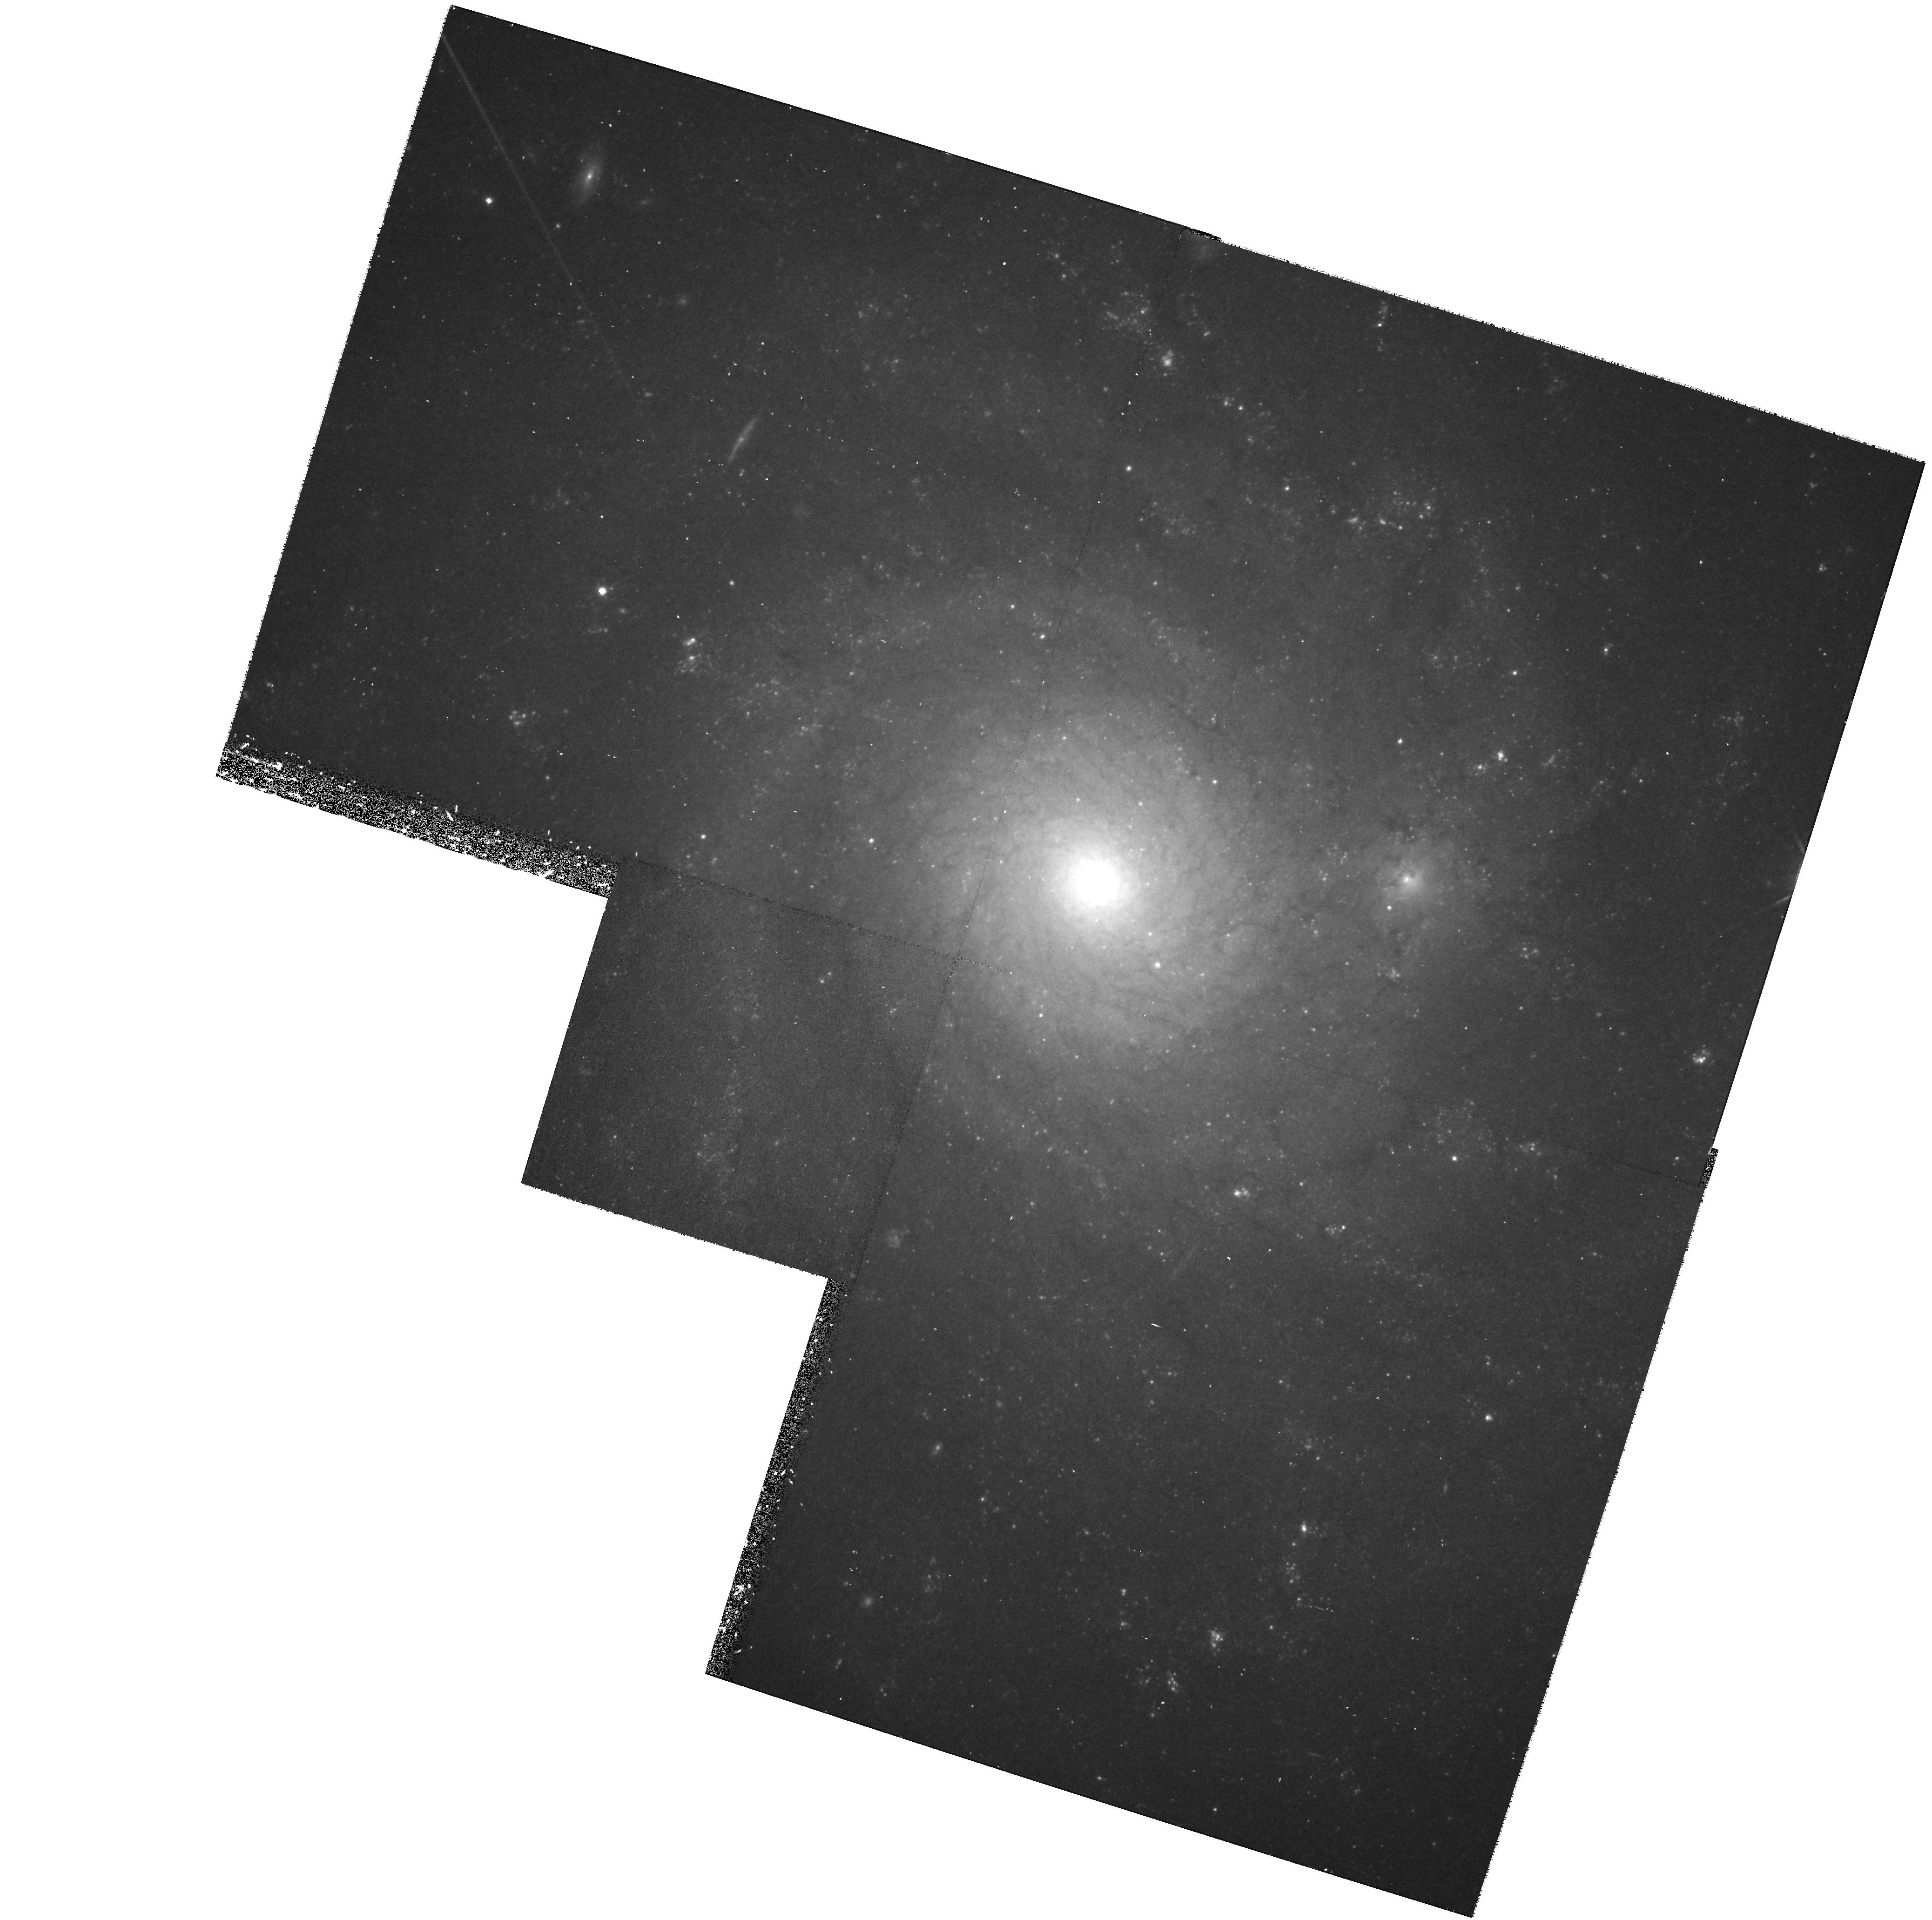
Target: NGC4571
Instrument: WFPC2/PC
Filter: F814W
Exposure: 40 min
Observation ID: hst_6833_07_wfpc2_pc_f814w_u5gw07

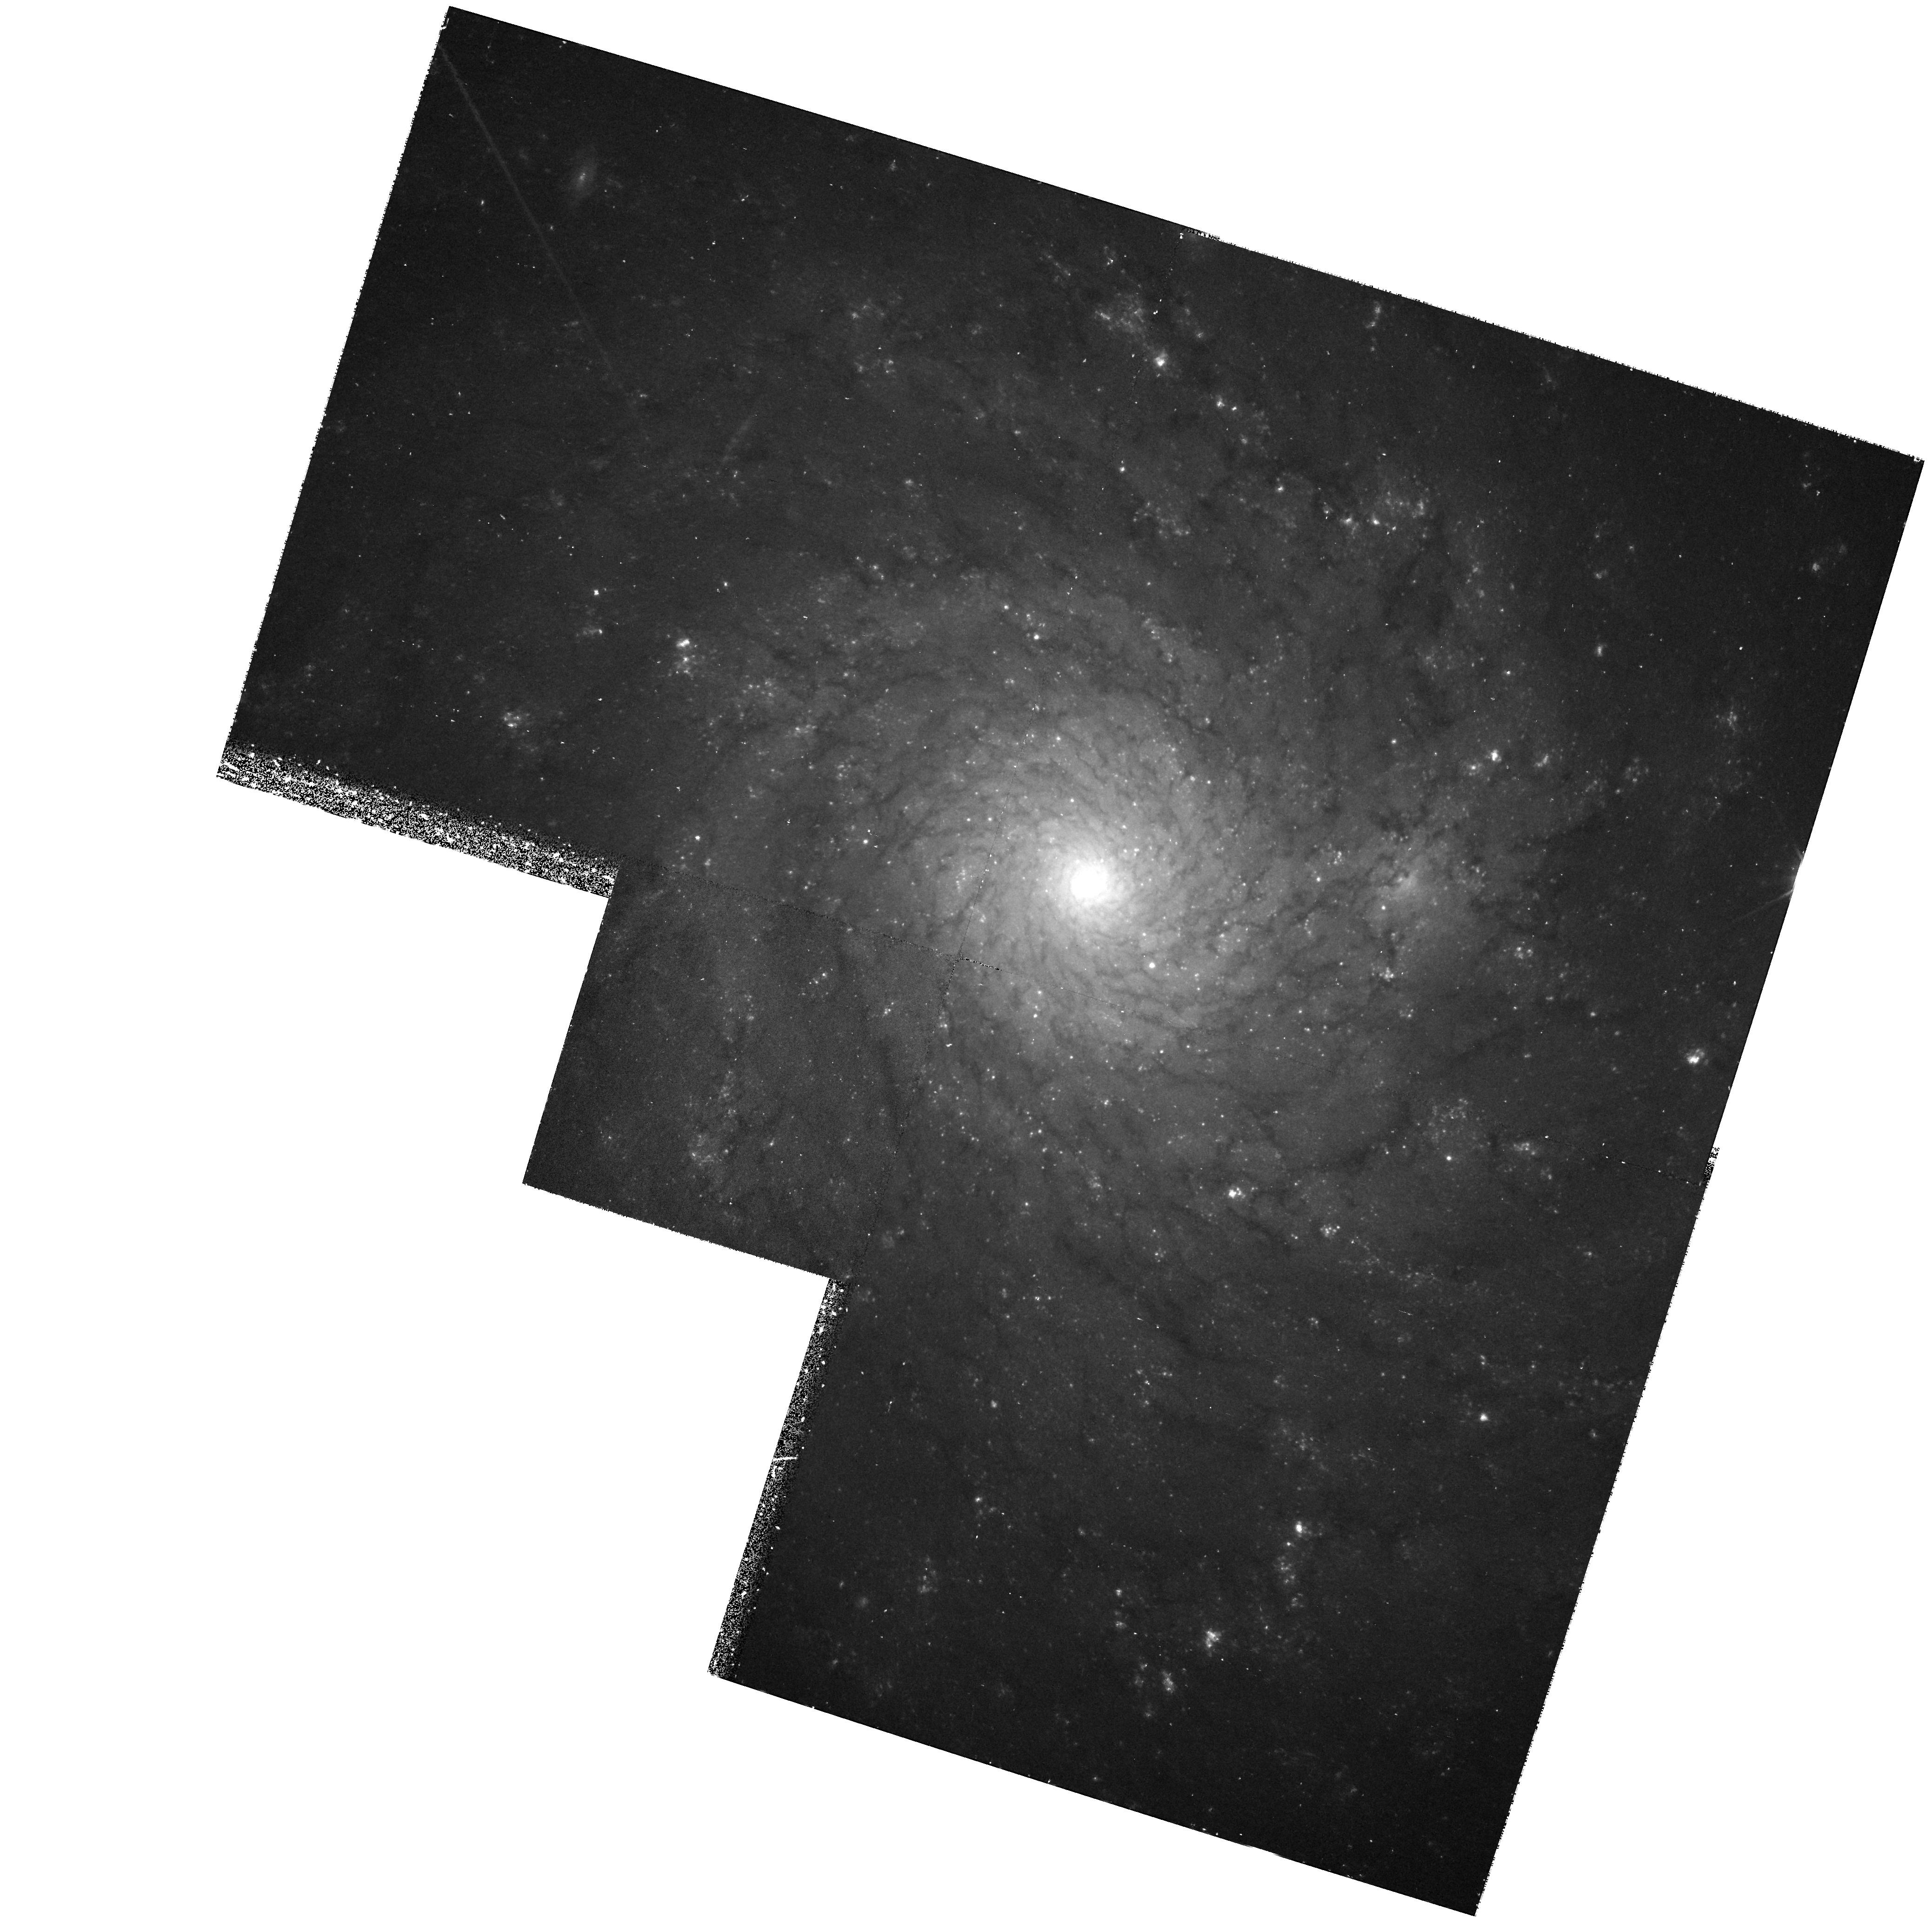
Target: NGC4571
Instrument: WFPC2/PC
Filter: F555W
Exposure: 43 min
Observation ID: hst_6833_02_wfpc2_pc_f555w_u5gw02

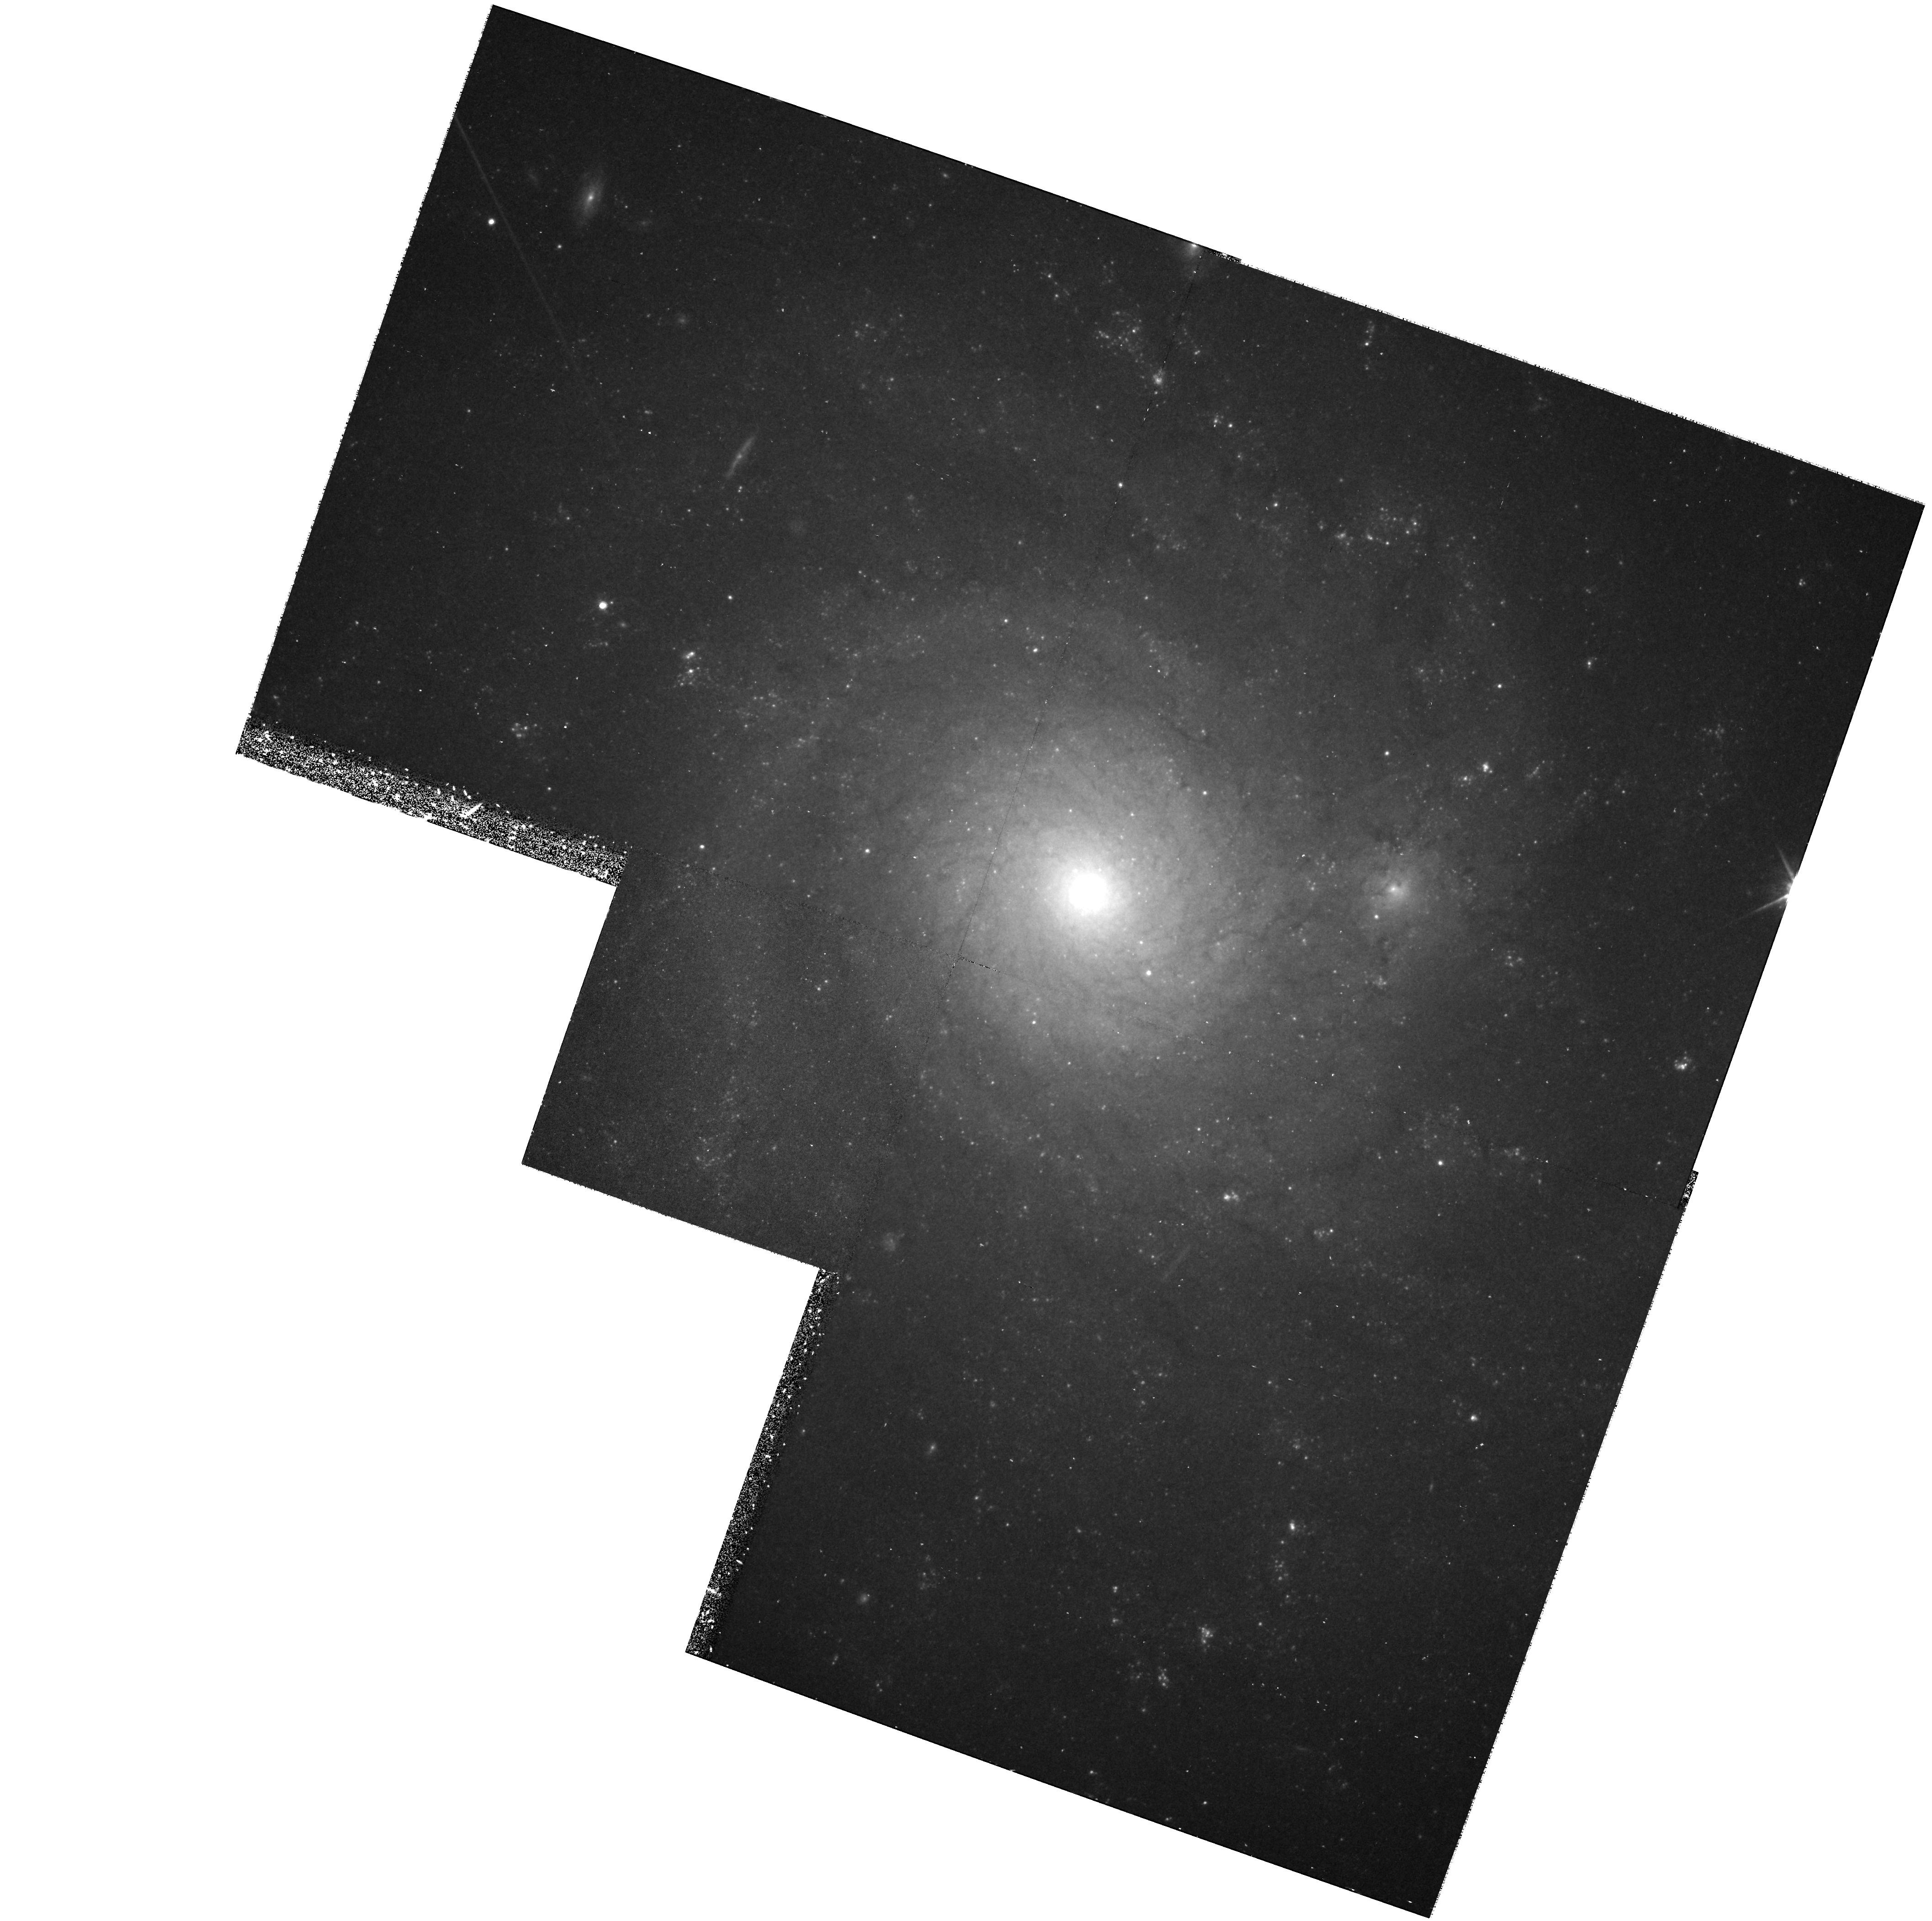
Target: NGC4571
Instrument: WFPC2/PC
Filter: F814W
Exposure: 40 min
Observation ID: hst_6833_03_wfpc2_pc_f814w_u5gw03

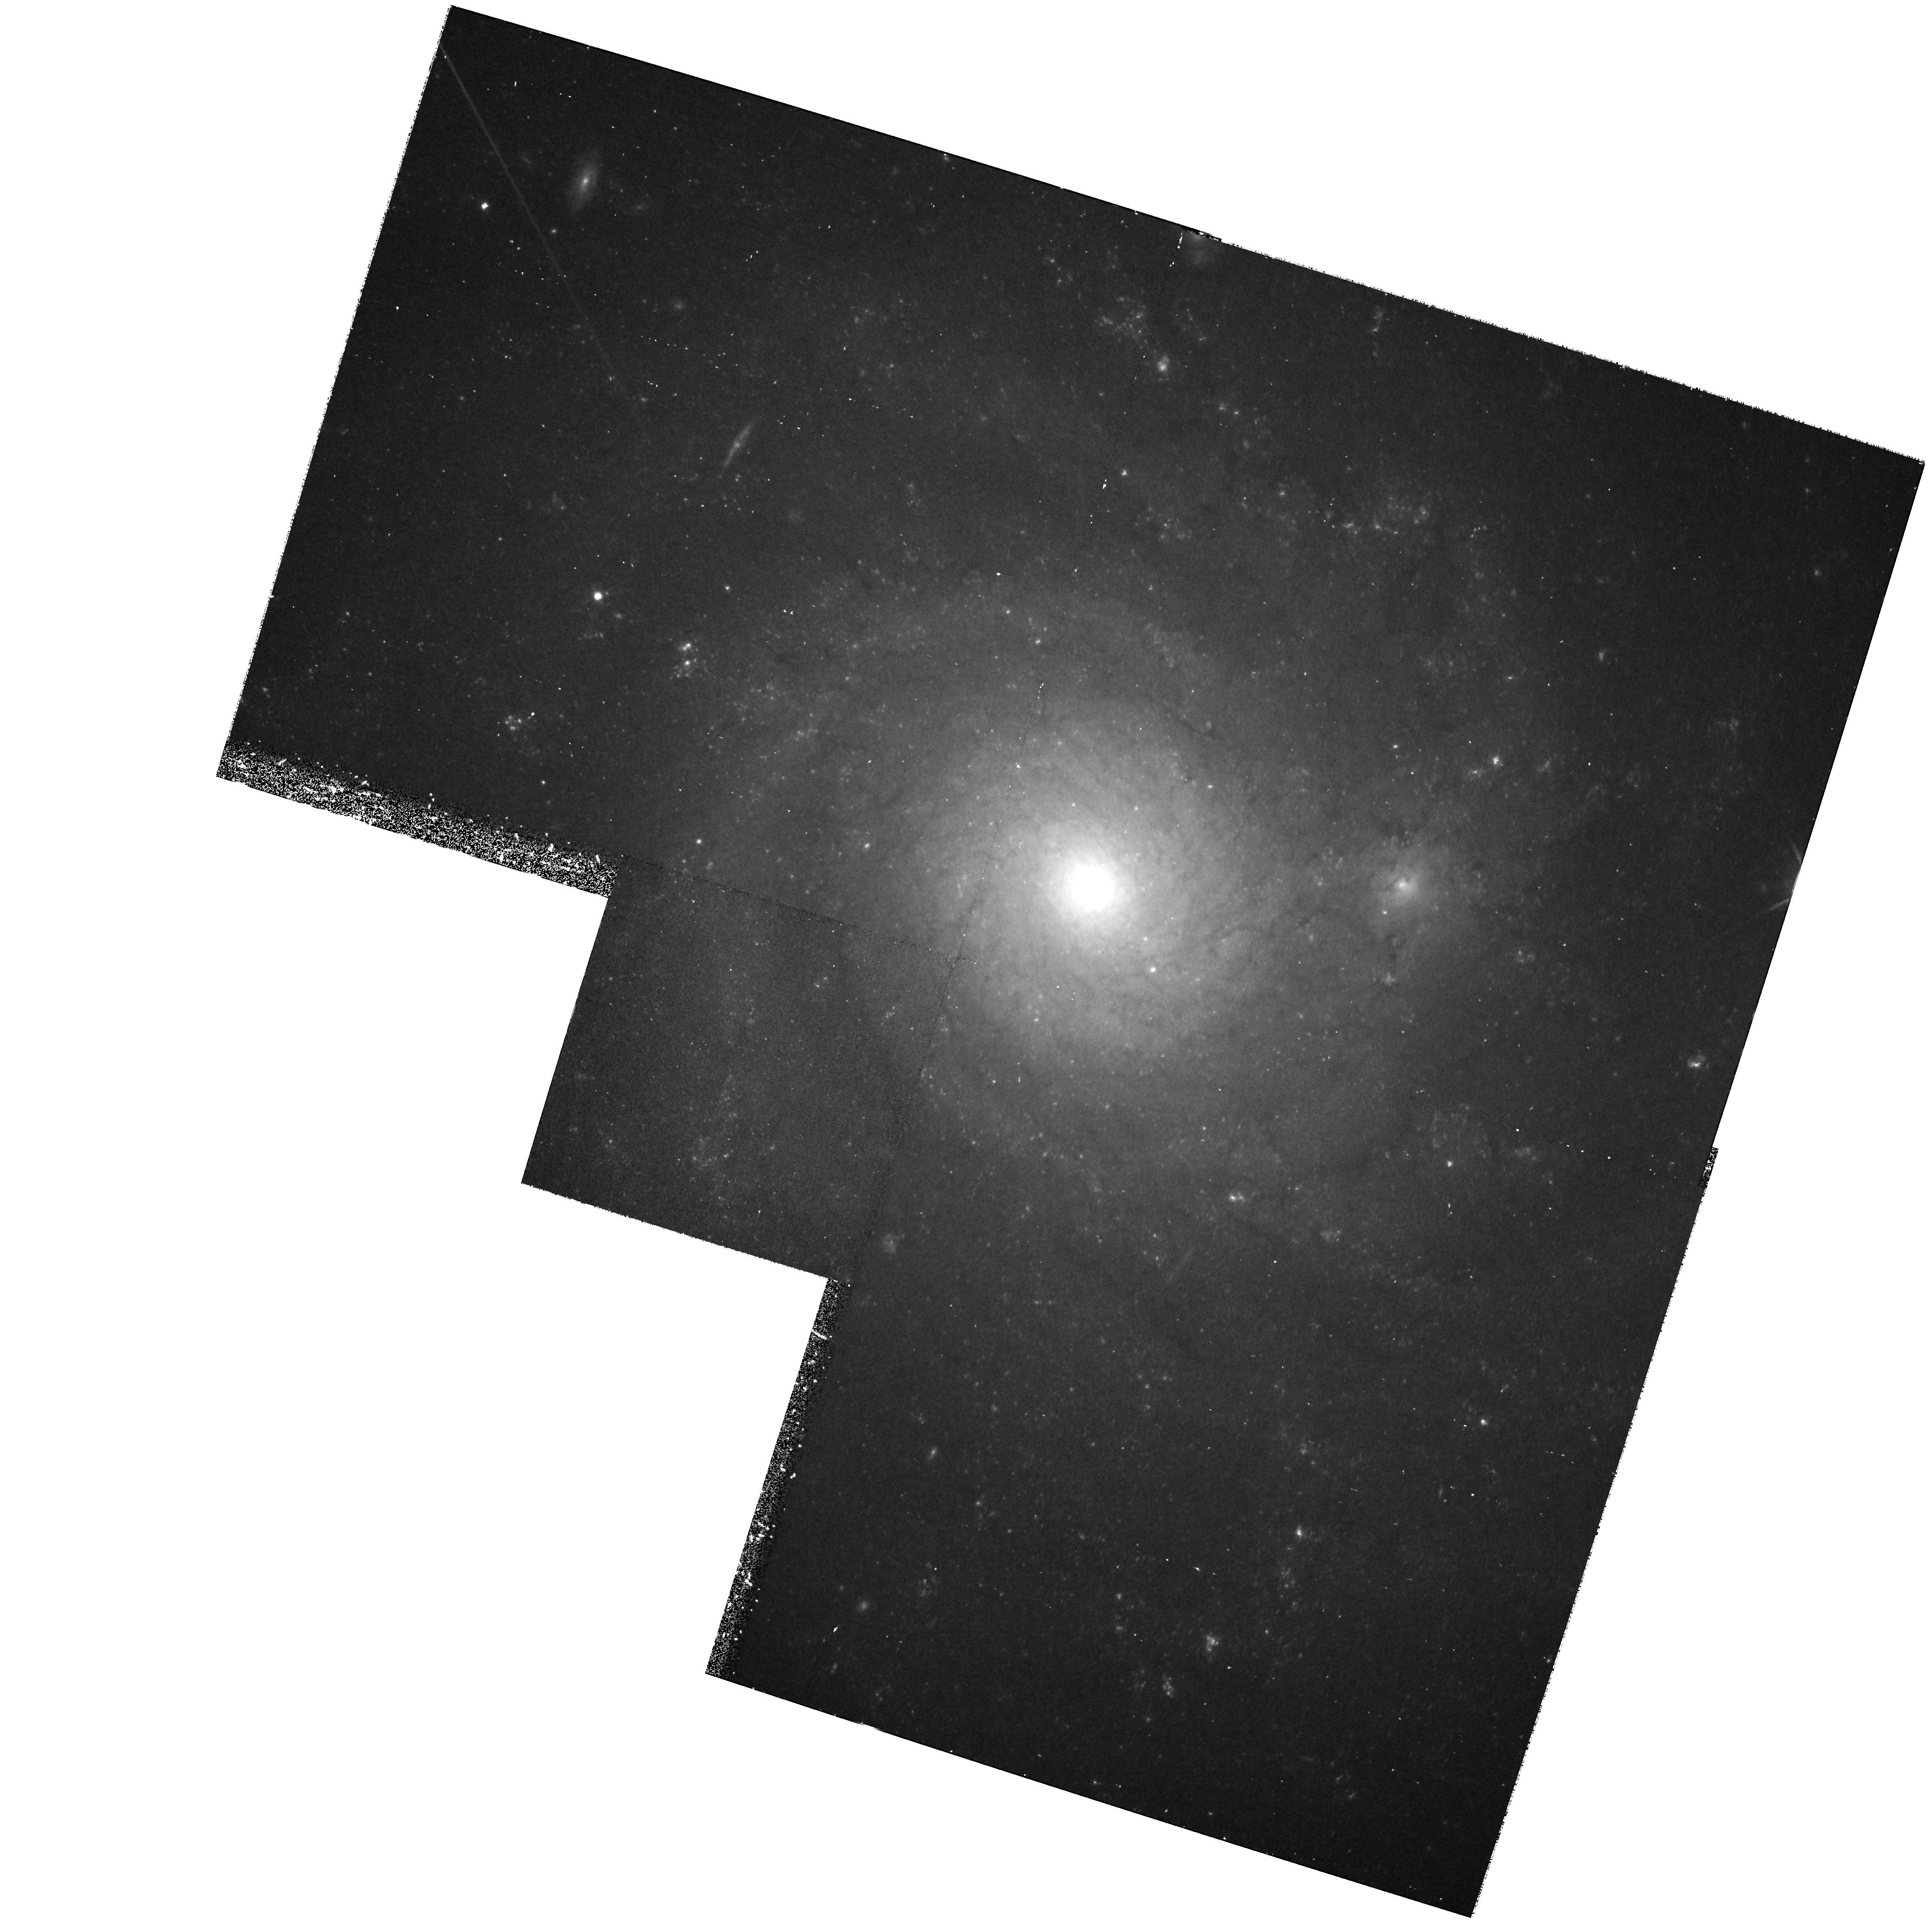
Target: NGC4571
Instrument: WFPC2/PC
Filter: F814W
Exposure: 40 min
Observation ID: hst_6833_04_wfpc2_pc_f814w_u5gw04

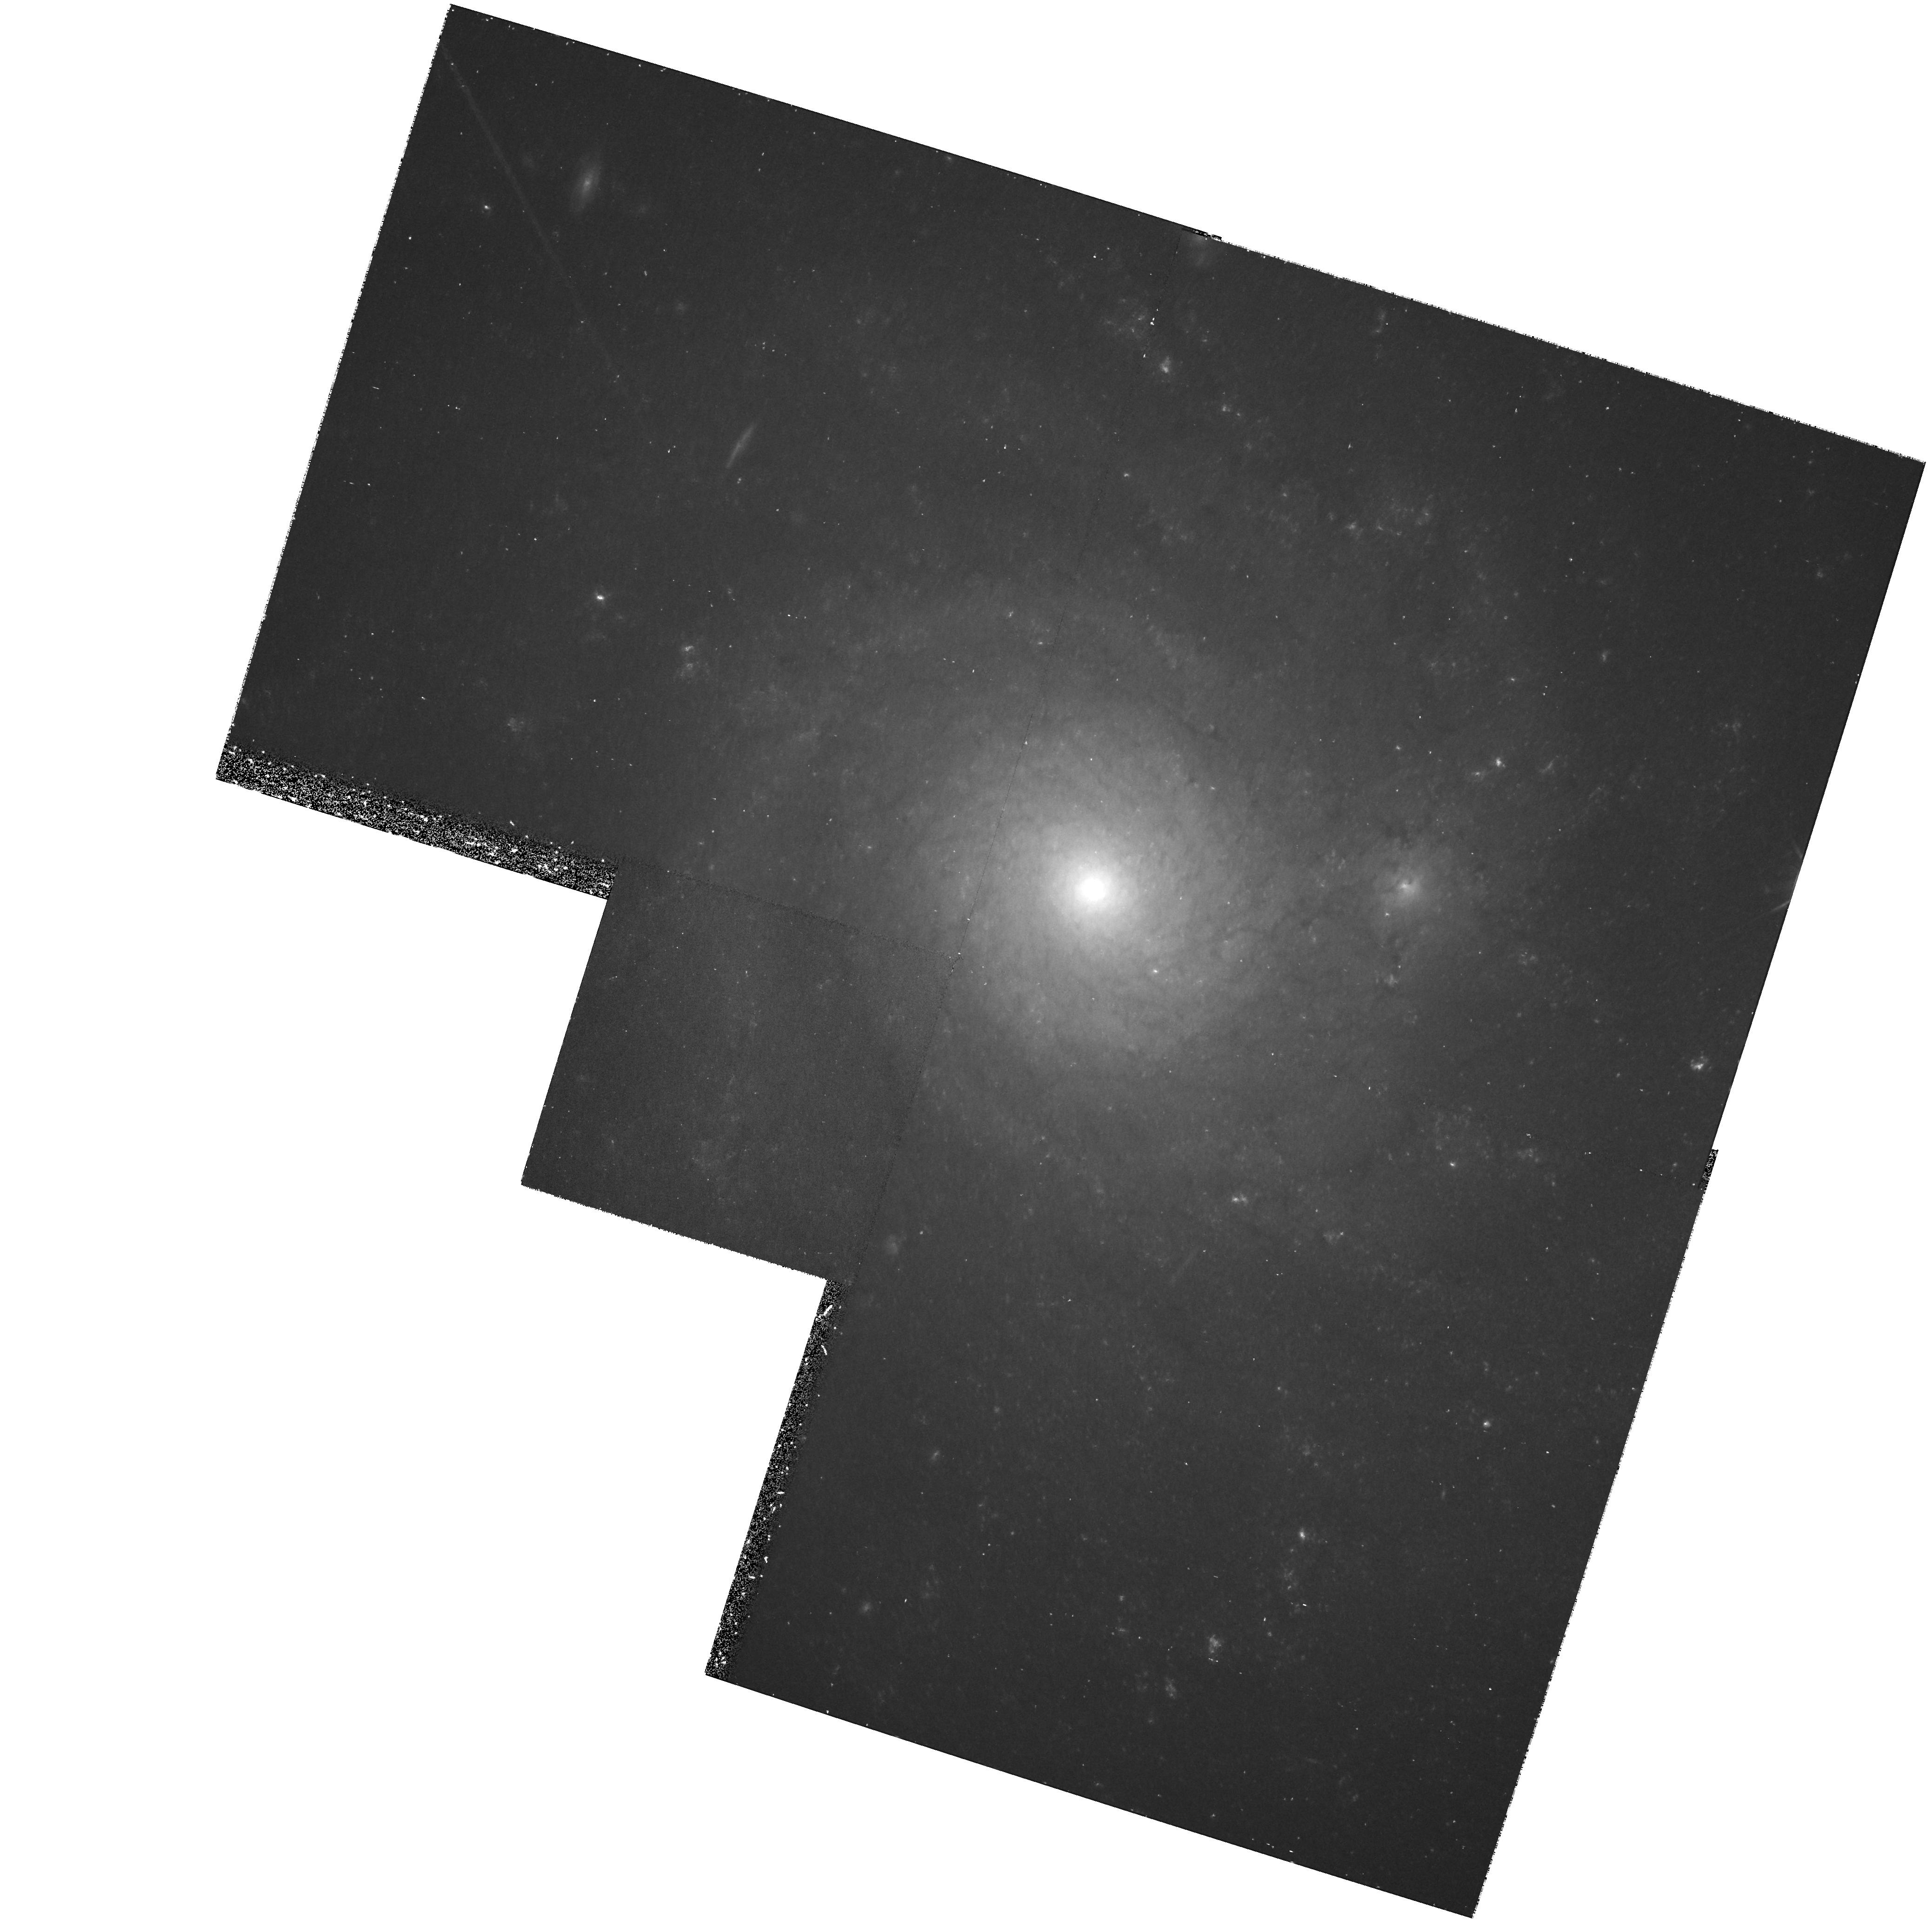
Target: NGC4571
Instrument: WFPC2/PC
Filter: F814W
Exposure: 40 min
Observation ID: hst_6833_05_wfpc2_pc_f814w_u5gw05

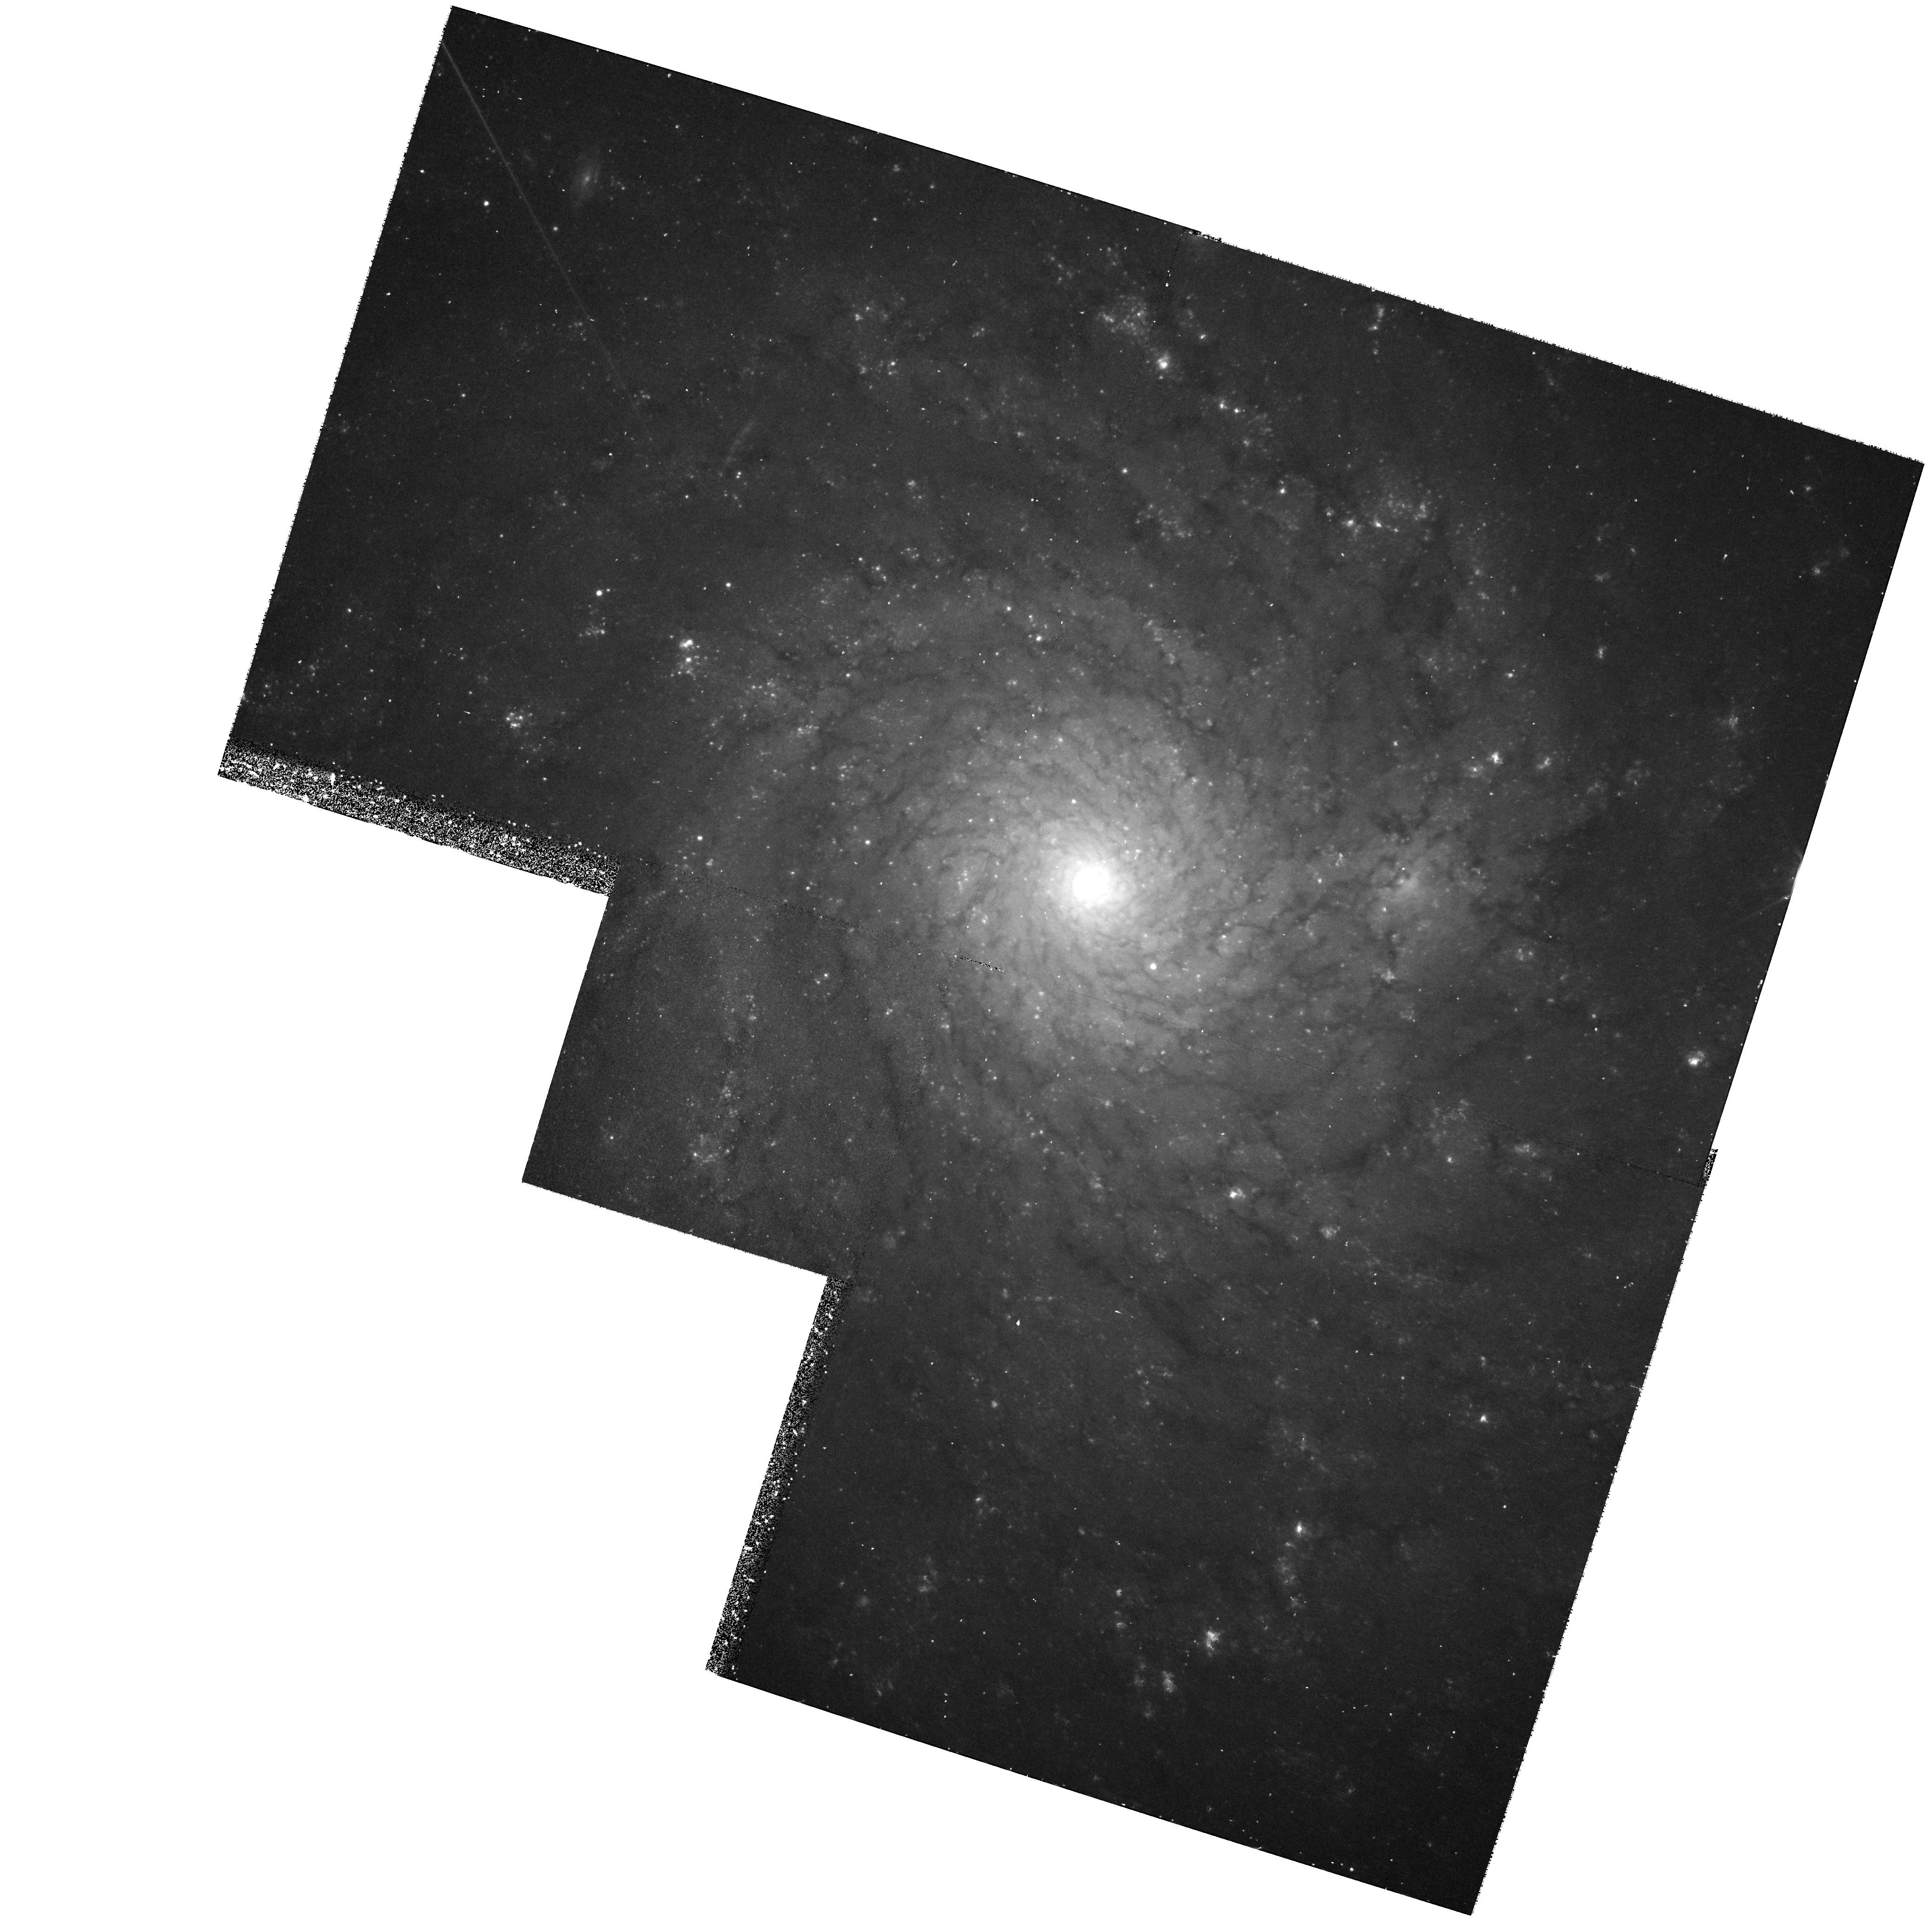
Target: NGC4571
Instrument: WFPC2/PC
Filter: F555W
Exposure: 43 min
Observation ID: hst_6833_01_wfpc2_pc_f555w_u5gw01

A Cepheid Search in the Virgo Cluster Galaxy NGC 4571 (PI: Pierce, Michael J.)

We propose to undertake a survey for Cepheid Variables in the Virgo Cluster galaxy NGC 4571 using WFPC2. The determination of the distance to Virgo is key to establishing the value of the H_zero given that the relative distances between more distant clusters and Virgo are now established. Cepheids are arguably the most precise and well-tested method for estimating extragalactic distances. Unfortunately, the existence of a significant line-of-sight depth in the spiral population of Virgo means that a distance to a randomly chosen spiral does not necessarily establish the distance to the core of ellipticals which define the cluster. However, there is strong circumstantial evidence that places some of the Virgo spirals at or very near the core. NGC 4571 is located less than 2.5 degrees from M 87 and is severely stripped of its H I envelope, providing strong evidence for it being in the core, particularly given that the spirals with significant stripping are all within 3 degrees of M 87. In addition, its velocity is 1.5 Sigma below the mean of the cluster. Such galaxies are predicted to be moving very nearly along the line-of-sight and very near the core of the cluster. We plan to obtain 12 epochs of F814W imaging and 4 epochs with F555W. This should result in ~ 20 Cepheids with minimal crowding and allow for a determination of both the distance and internal extinction. The resulting distance should be known to +- 10%. Such a measurement will significantly reduce the uncertainty in the Virgo distance and will be far more effective than observing several randomly chosen spirals spread over the Virgo region.